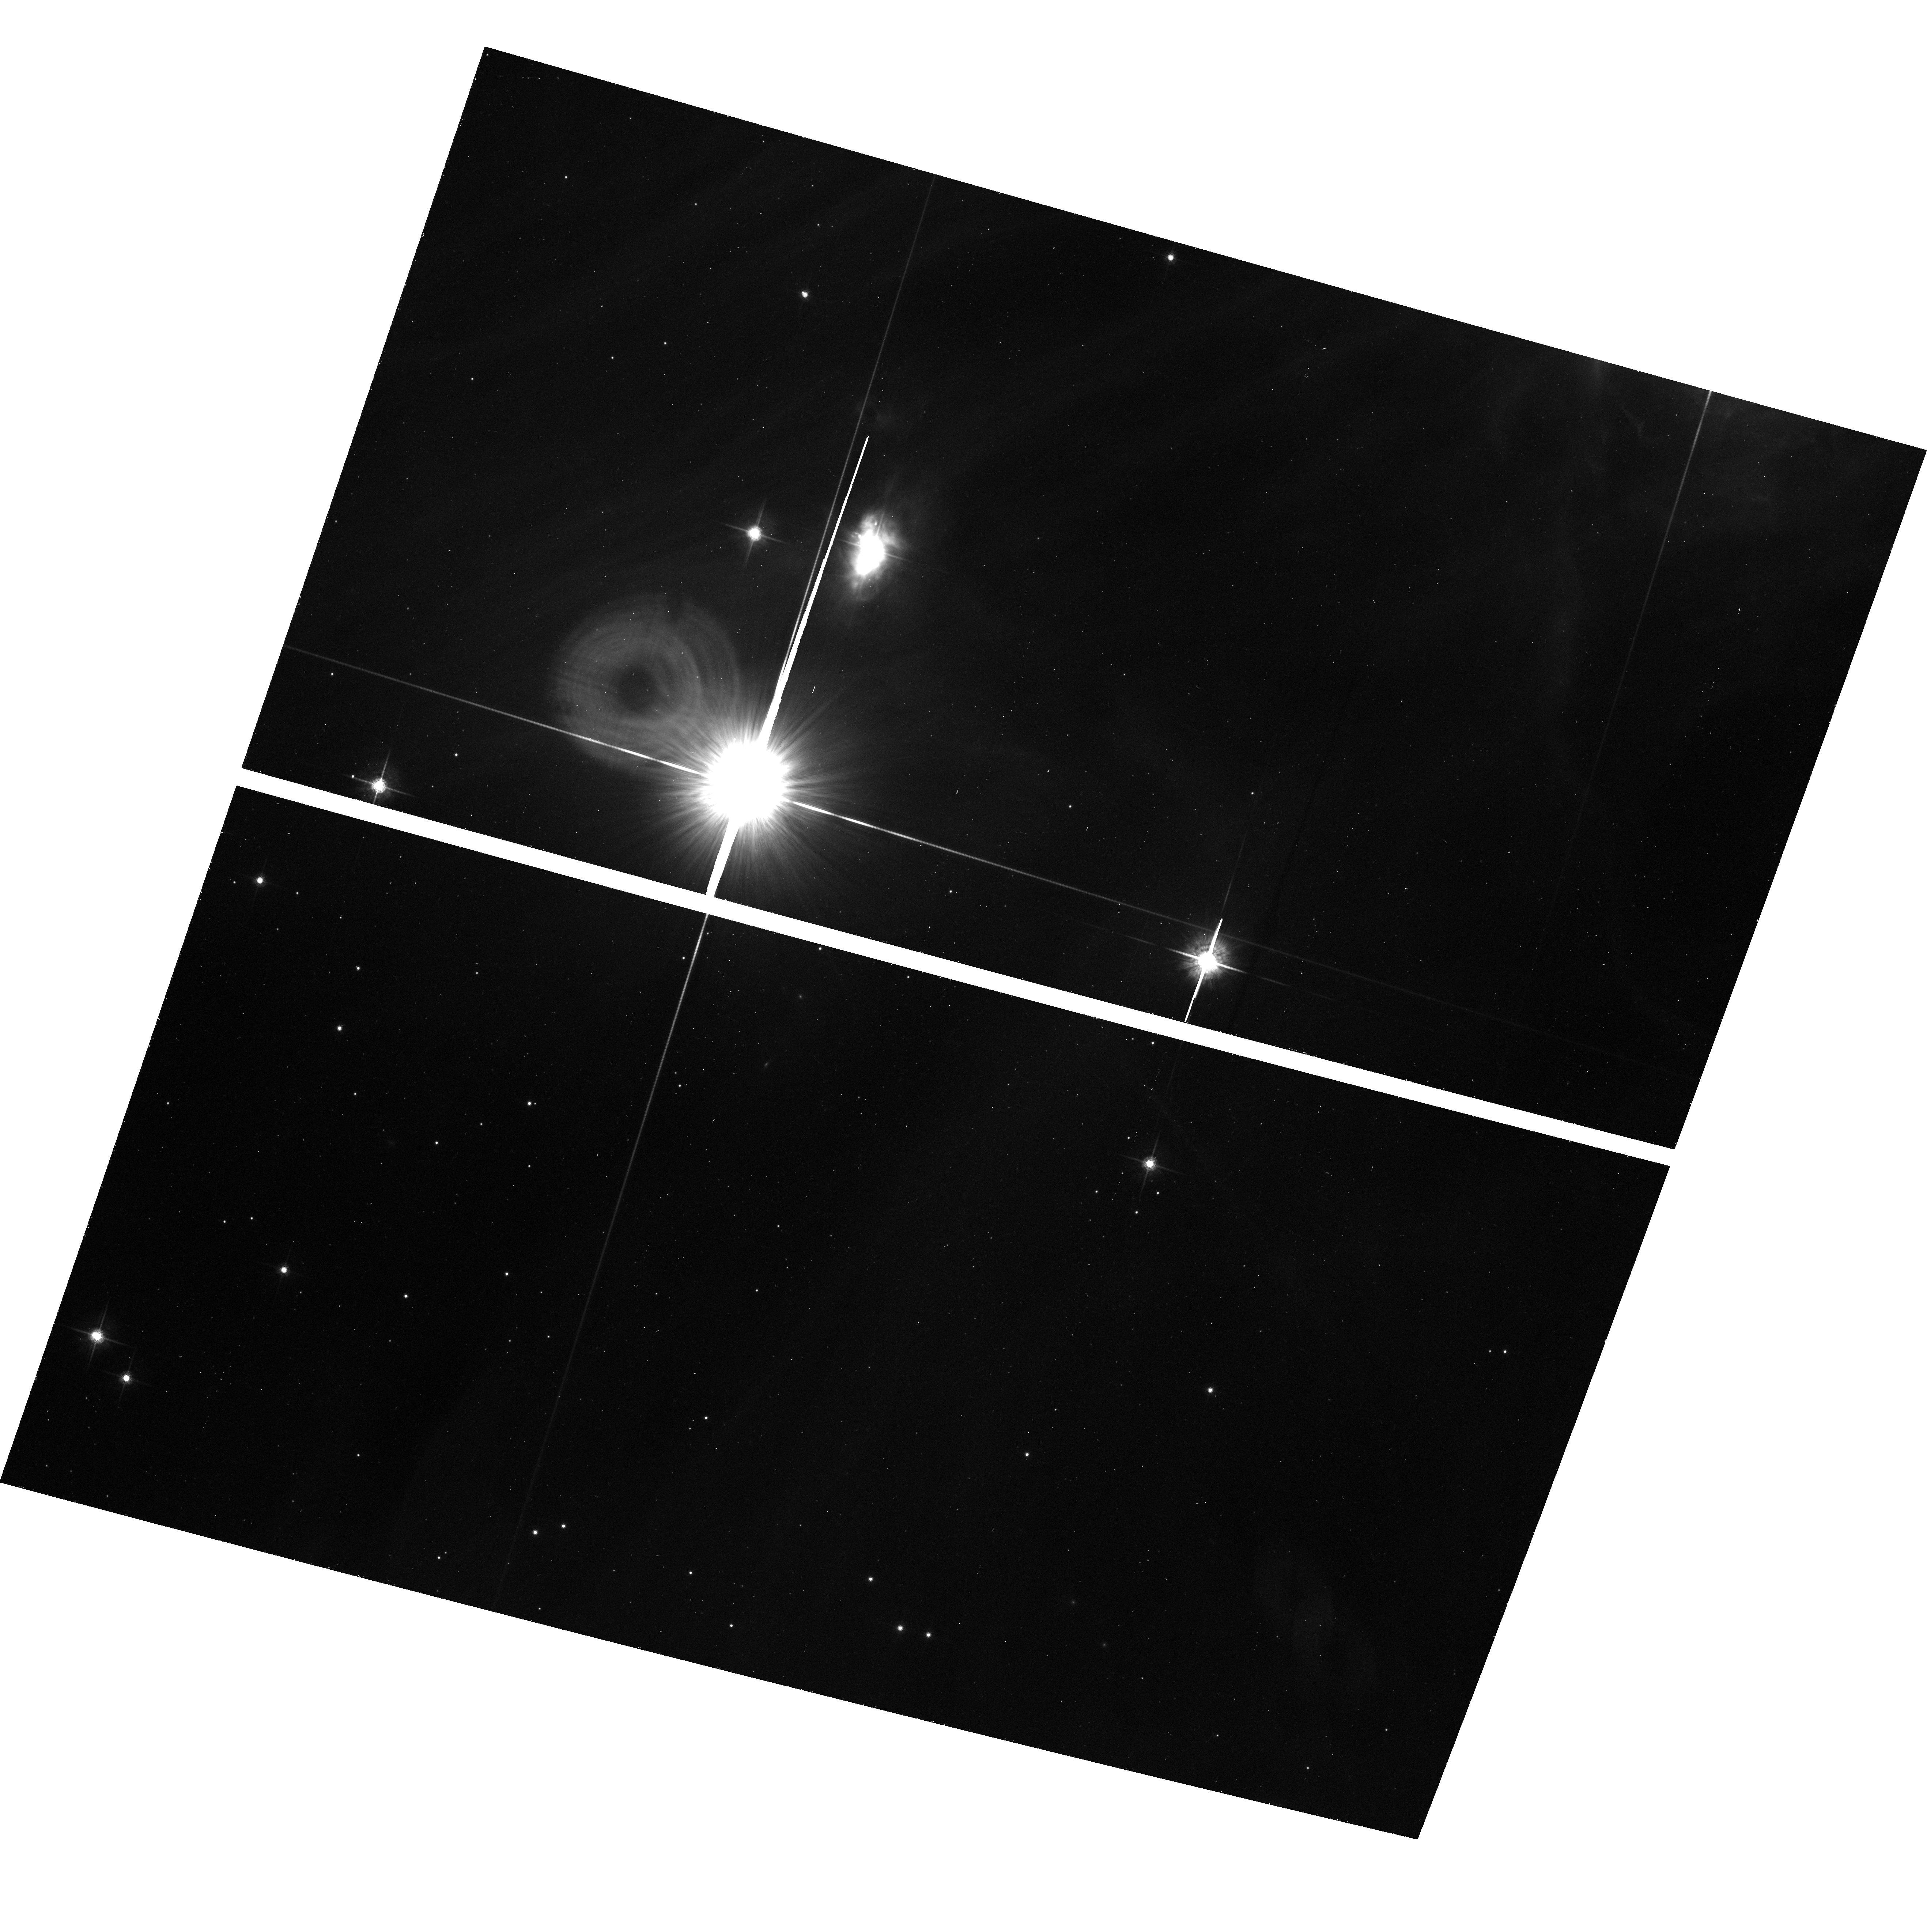
Target: CHA-POS13
Instrument: ACS/WFC
Filter: F775W
Exposure: 28 min
Observation ID: hst_10138_13_acs_wfc_f775w_j8xs13

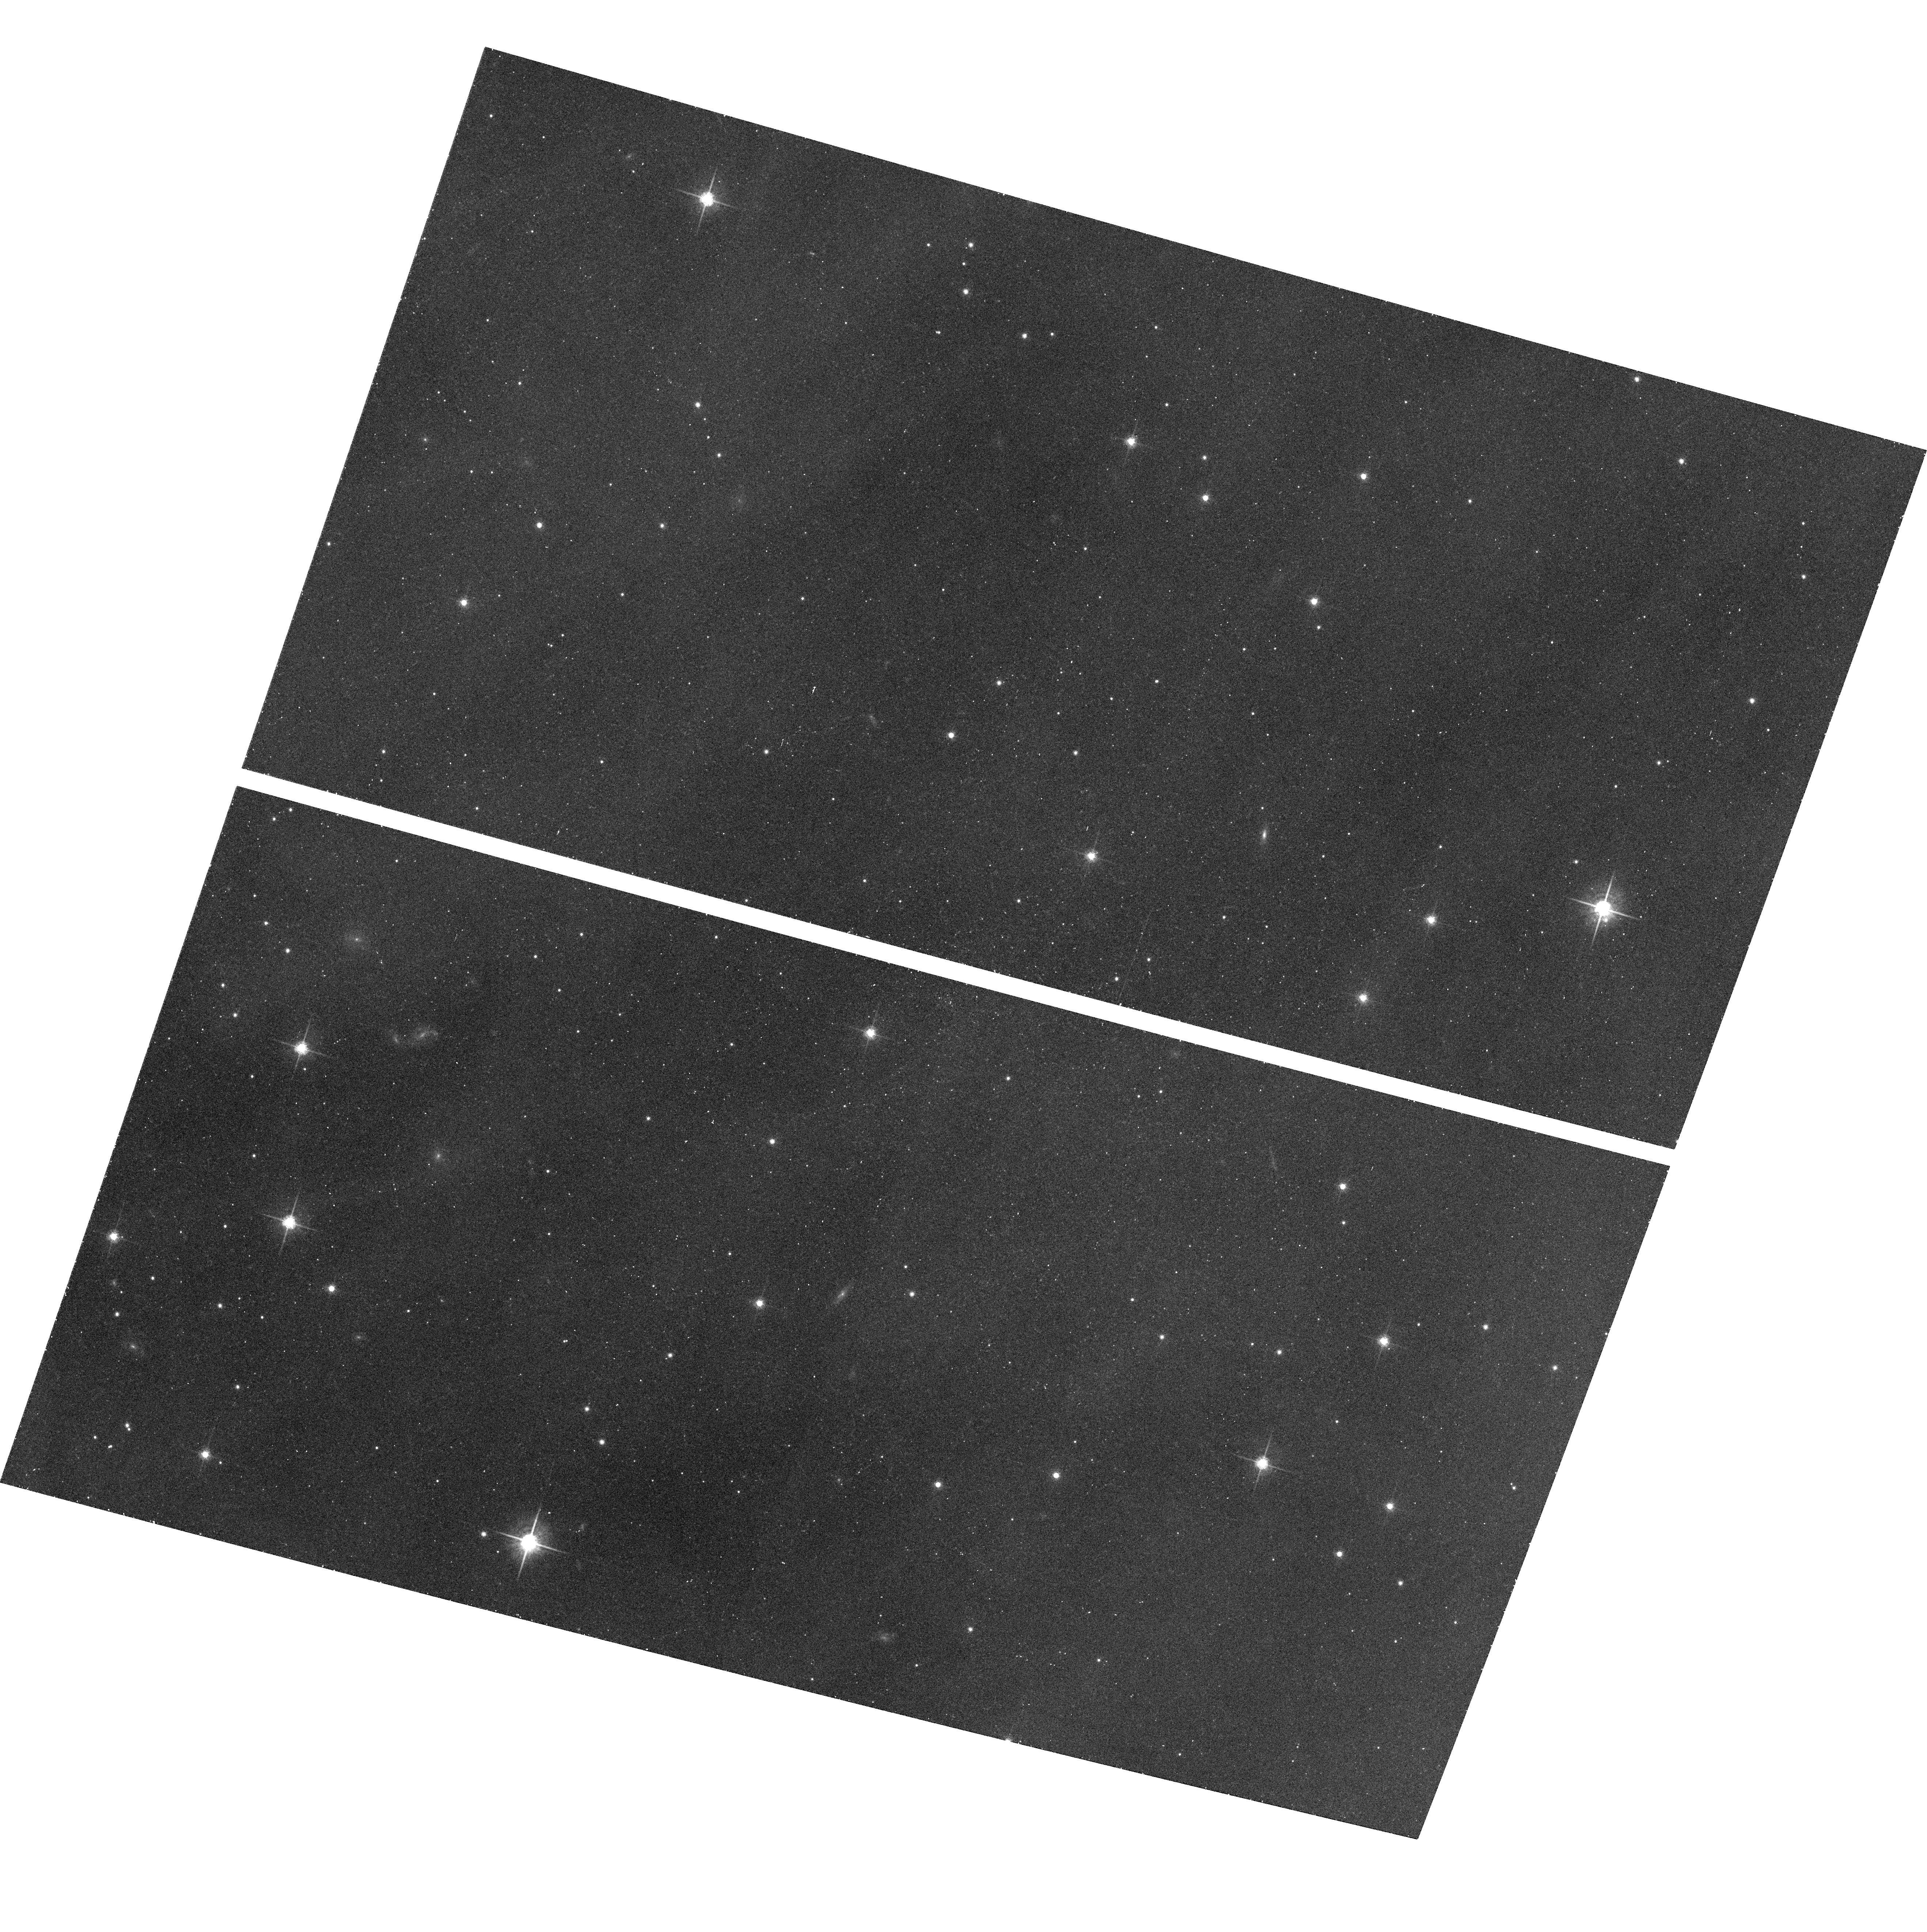
Target: CHA-POS20
Instrument: ACS/WFC
Filter: F775W
Exposure: 28 min
Observation ID: hst_10138_20_acs_wfc_f775w_j8xs20

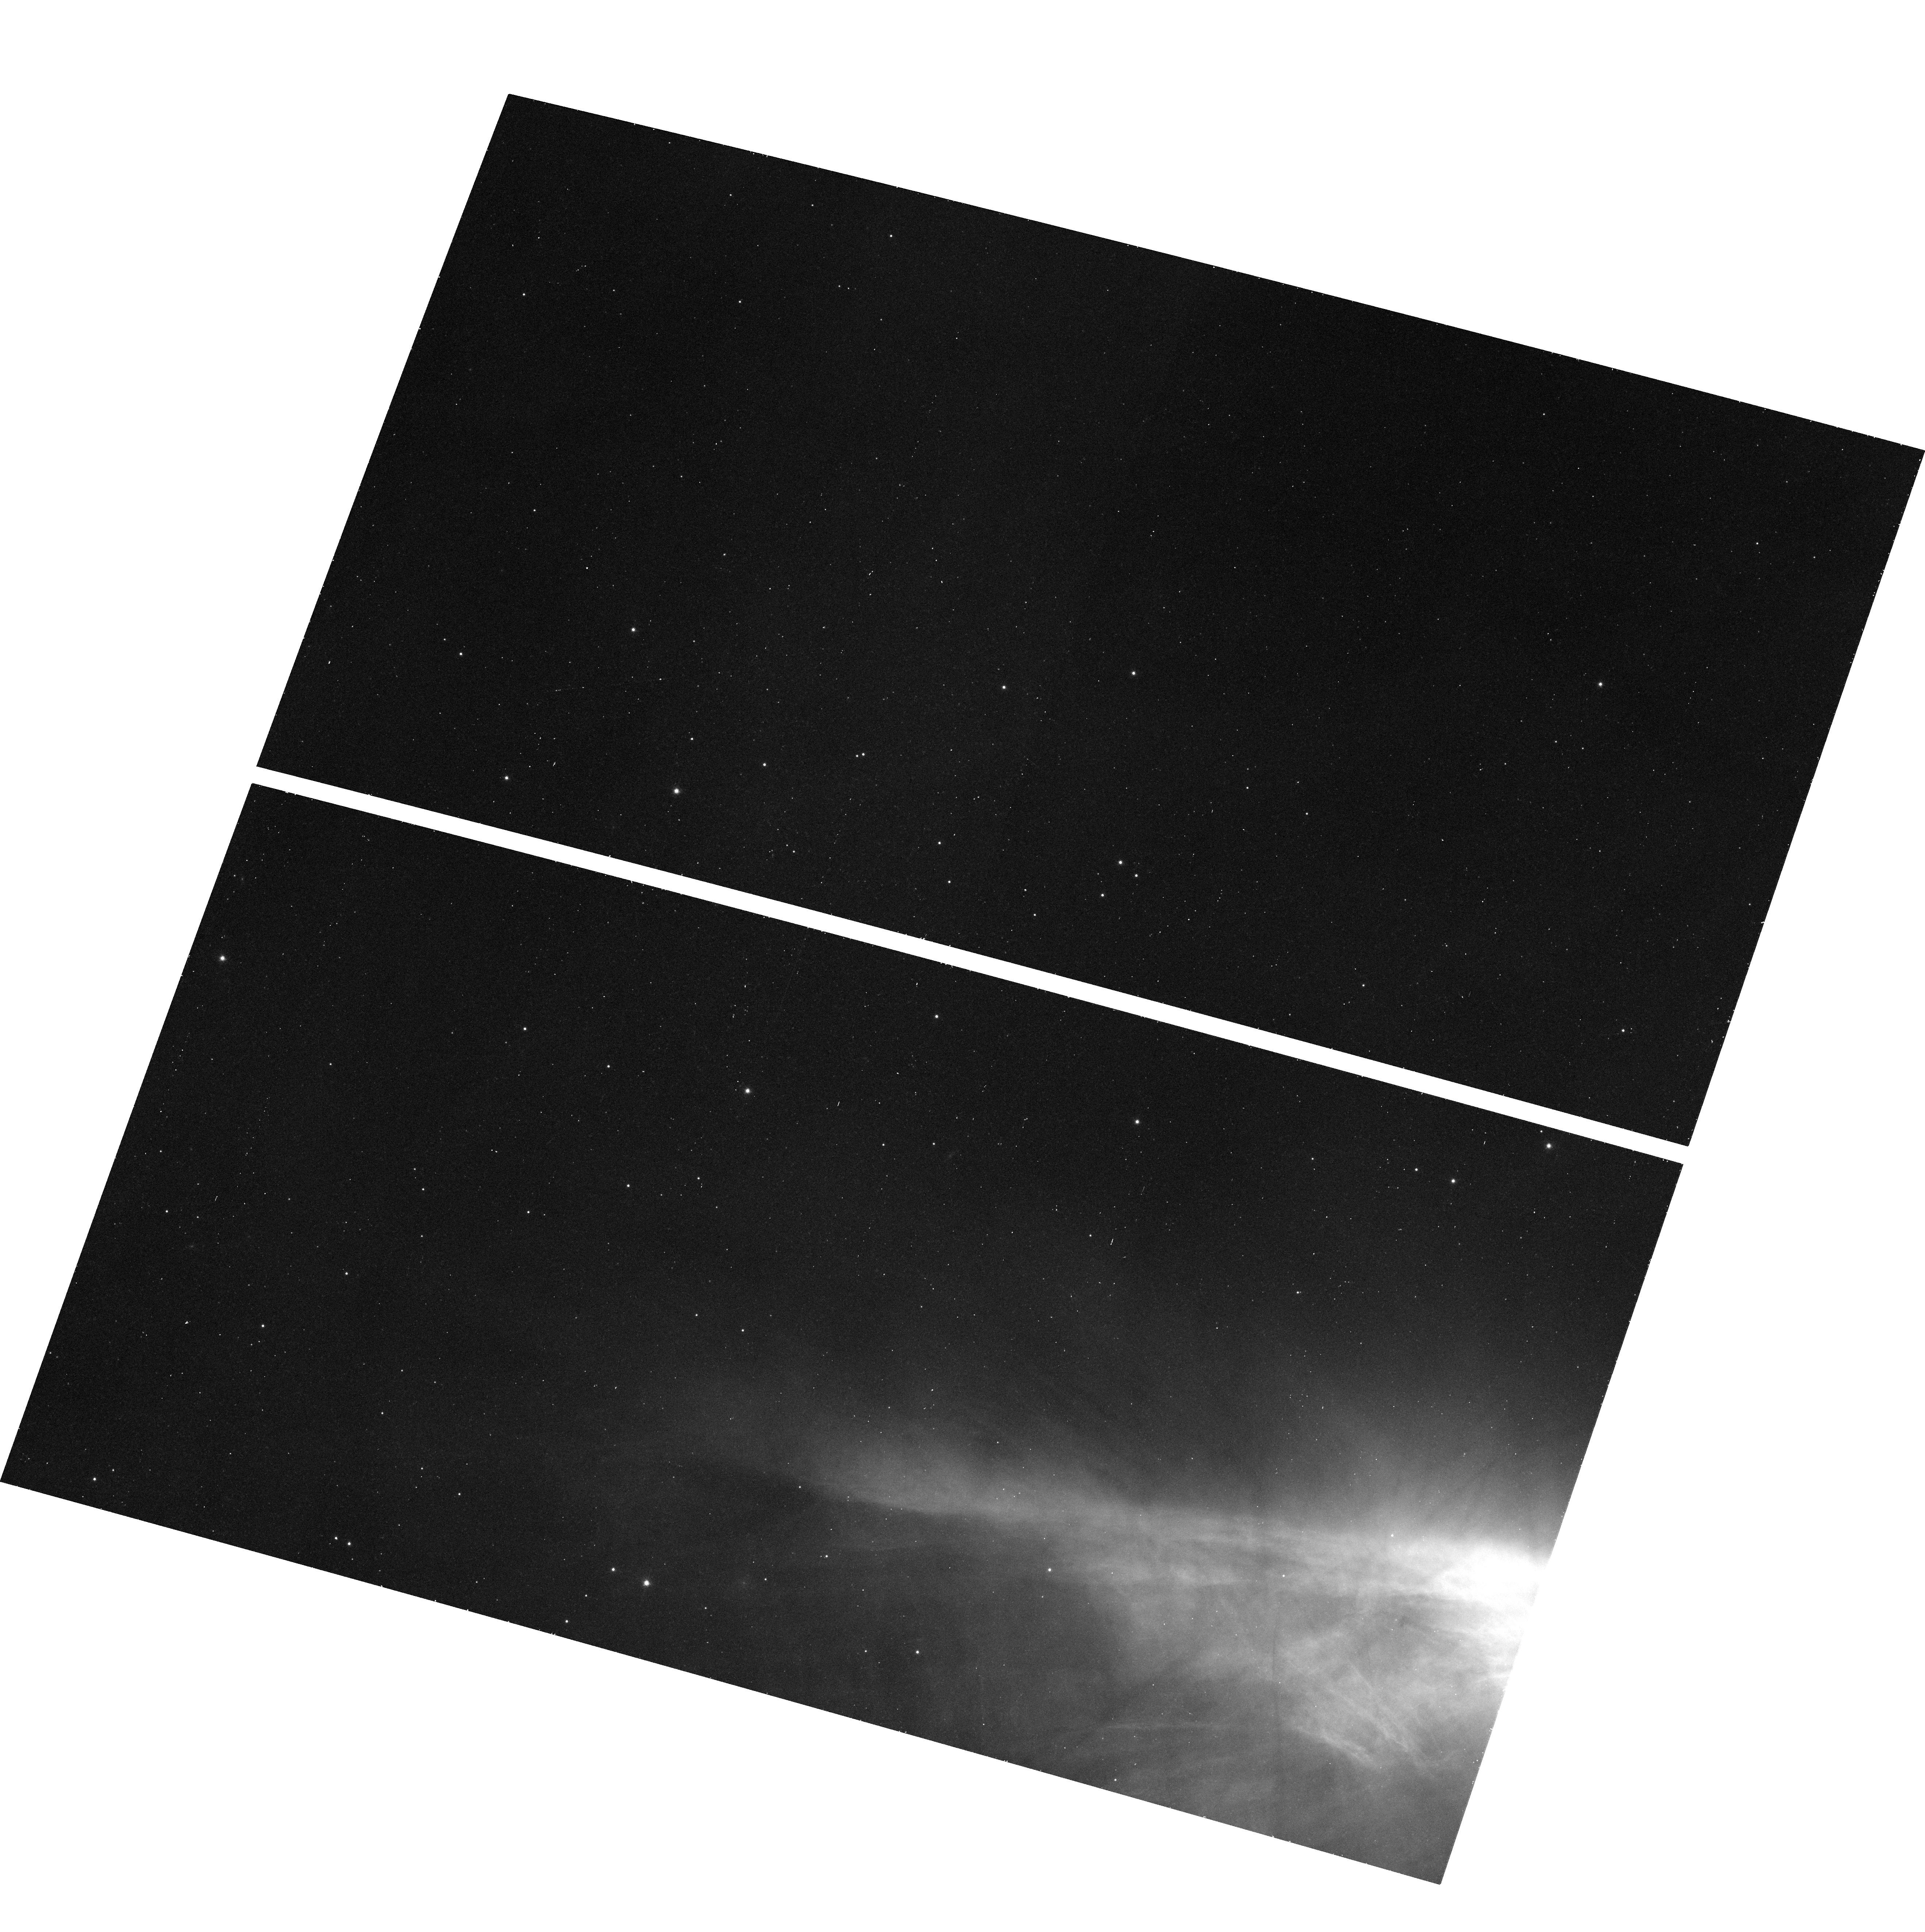
Target: CHA-POS19
Instrument: ACS/WFC
Filter: F775W
Exposure: 28 min
Observation ID: hst_10138_19_acs_wfc_f775w_j8xs19

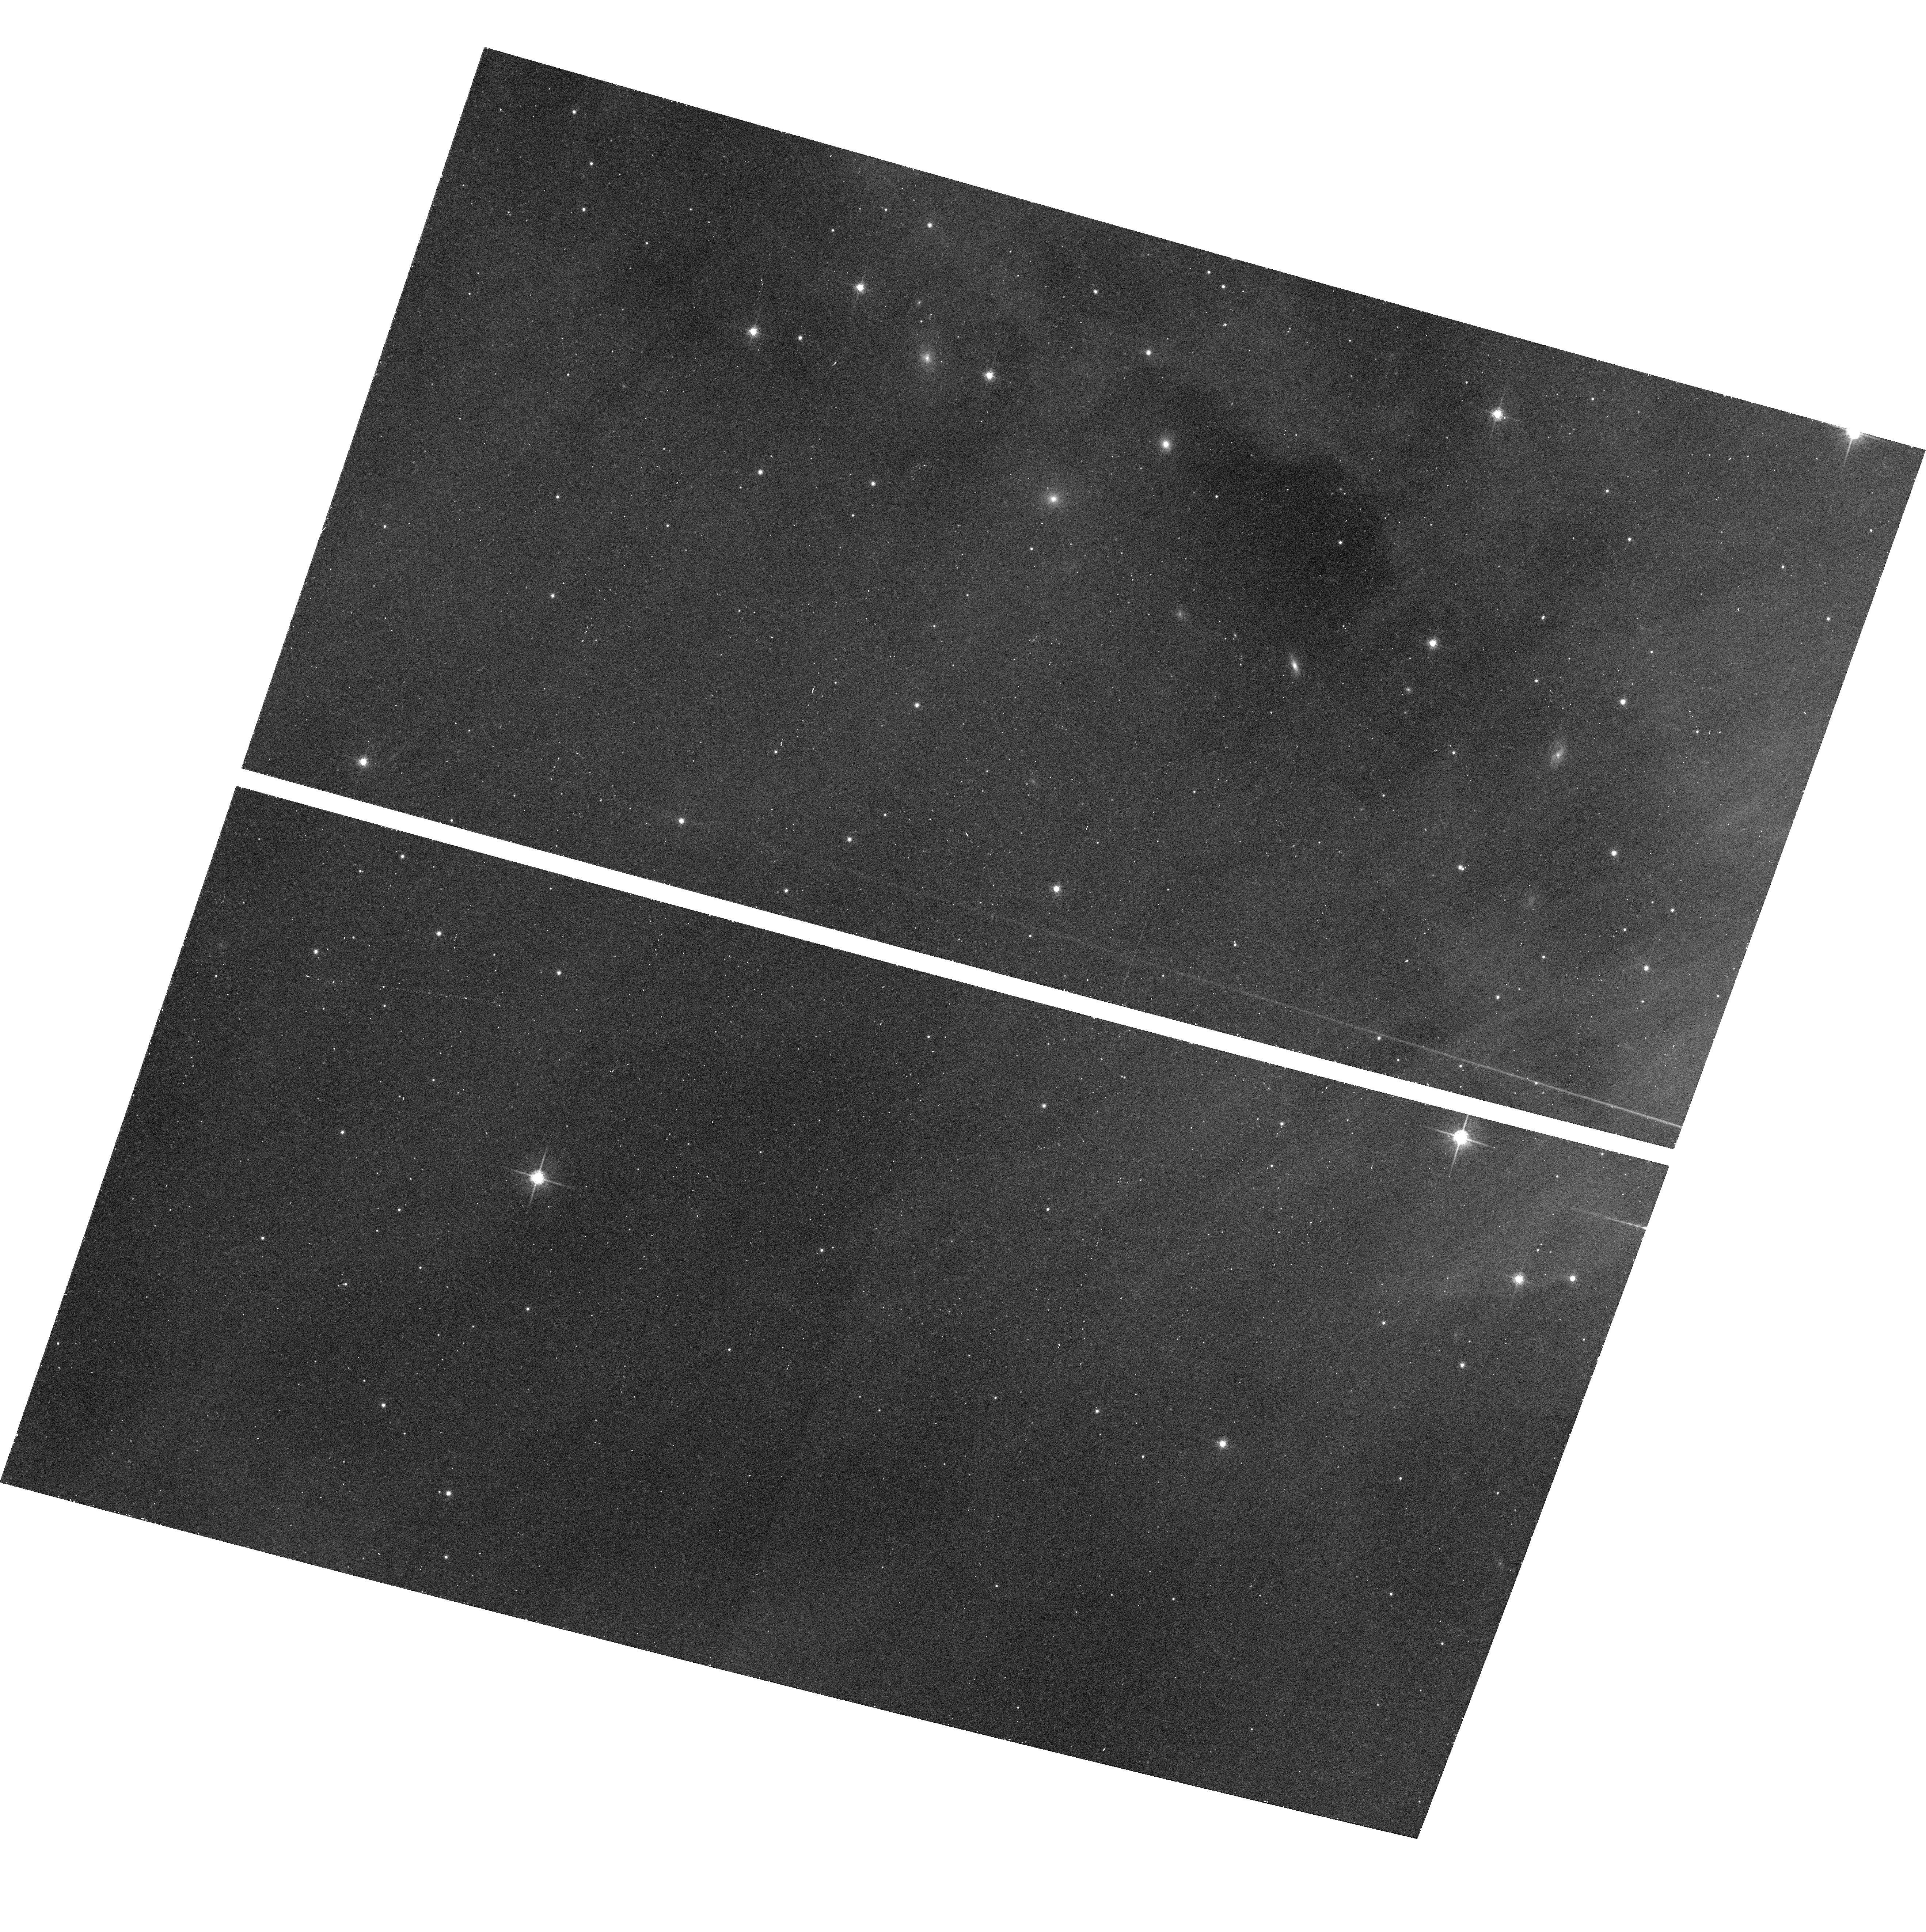
Target: CHA-POS14
Instrument: ACS/WFC
Filter: F775W
Exposure: 28 min
Observation ID: hst_10138_14_acs_wfc_f775w_j8xs14

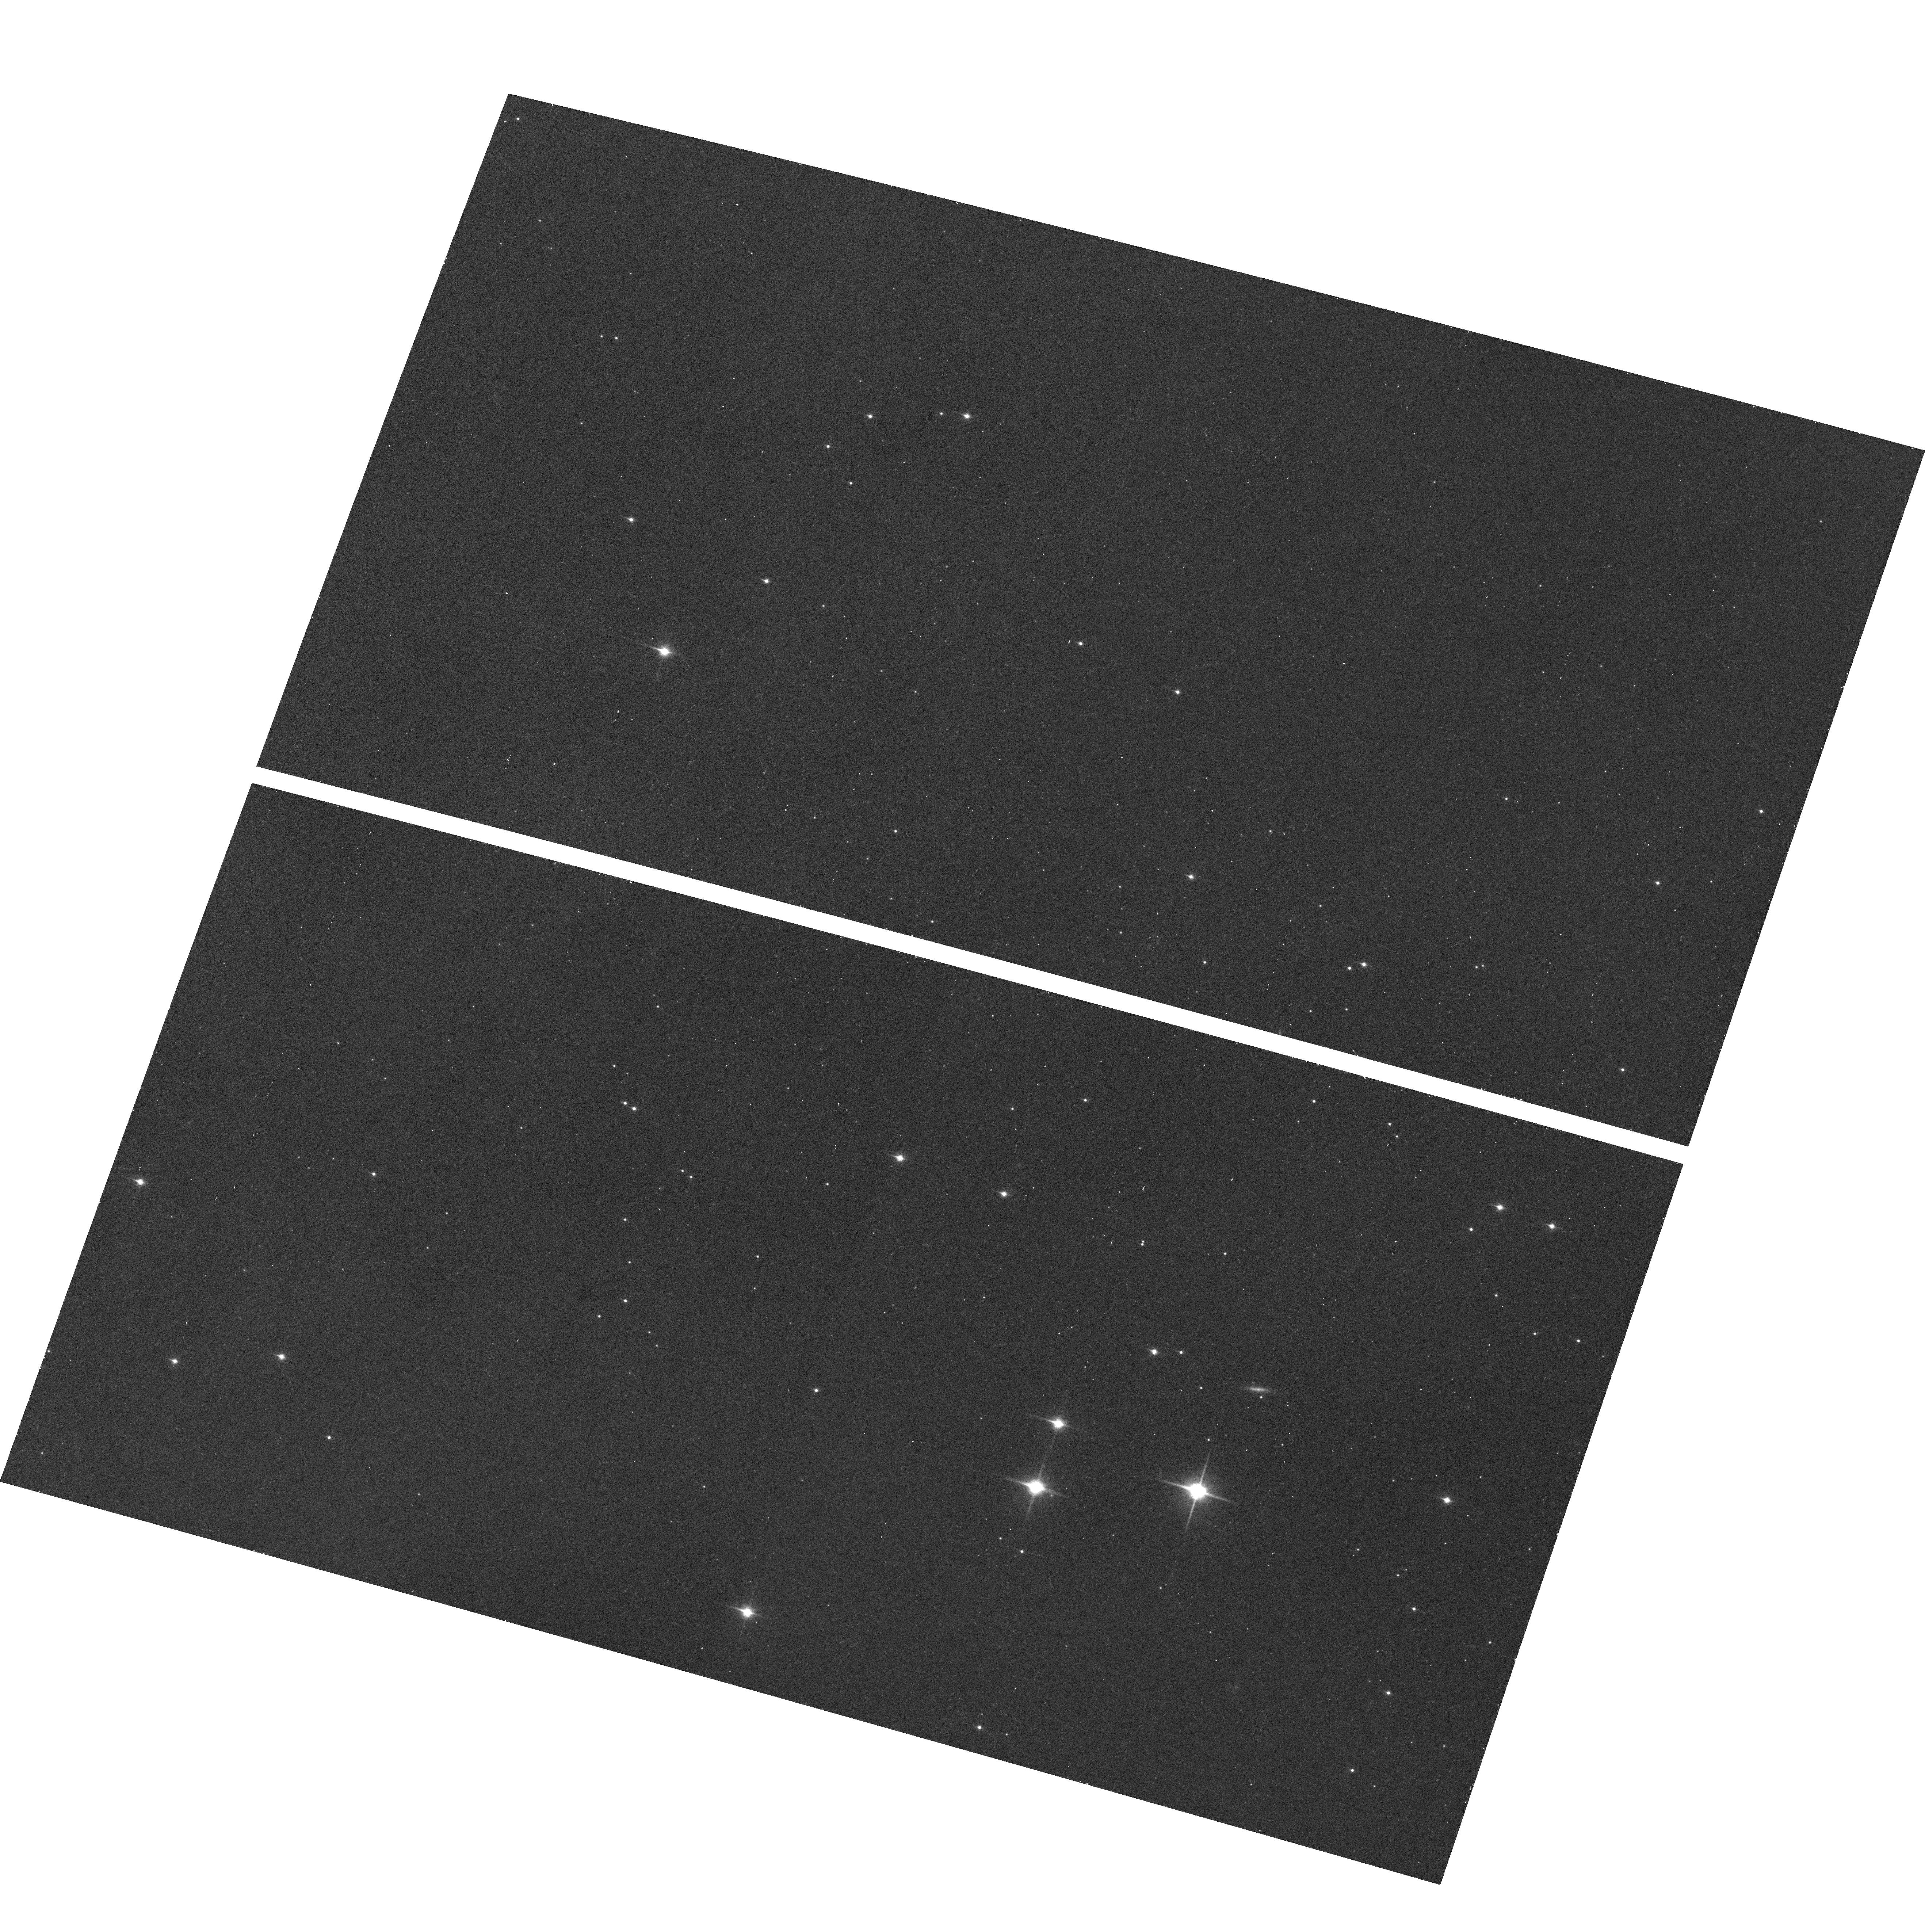
Target: CHA-POS11
Instrument: ACS/WFC
Filter: F850LP
Exposure: 12 min
Observation ID: hst_10138_11_acs_wfc_f850lp_j8xs11

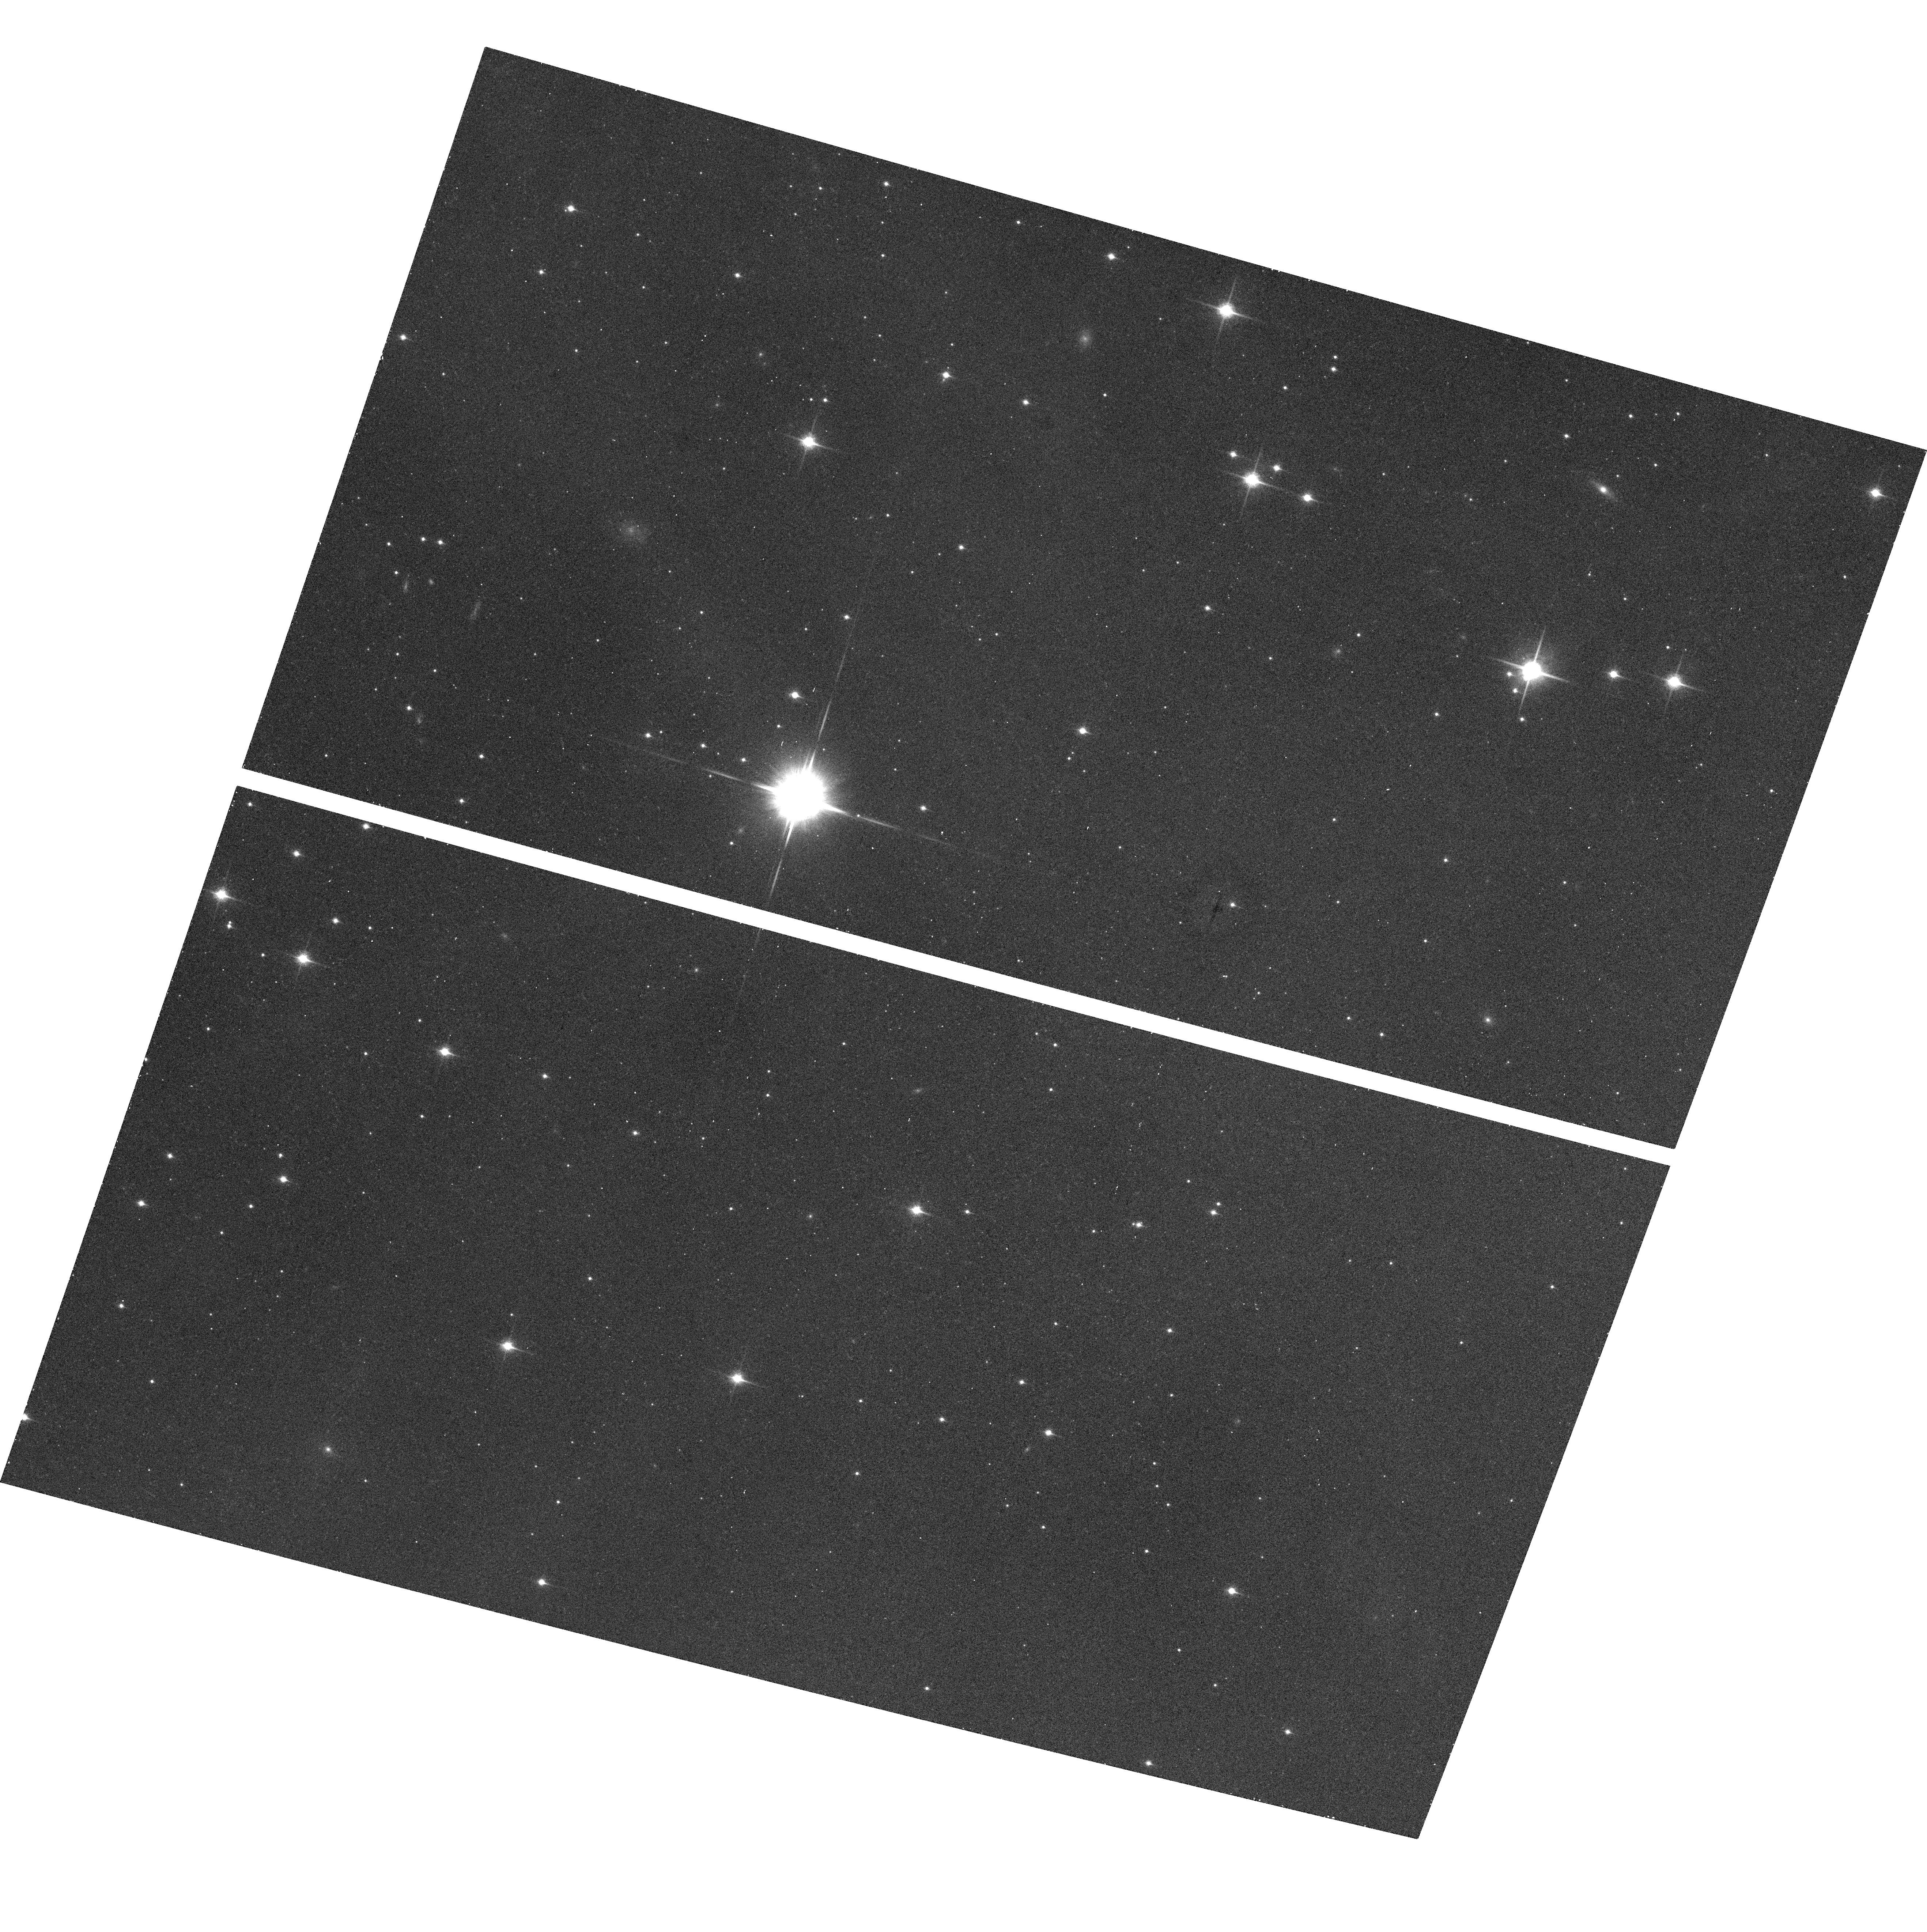
Target: CHA-POS15
Instrument: ACS/WFC
Filter: F850LP
Exposure: 12 min
Observation ID: hst_10138_15_acs_wfc_f850lp_j8xs15

Searching for the Bottom of the Initial Mass Function (PI: Luhman, Kevin)

The minimum mass of the Initial Mass Function (IMF) should be a direct reflection of the physical processes that dominate in the formation of stars and brown dwarfs. To date, the IMF has been measured down to 10 M_Jup in a few young clusters; there is no sign of a low-mass cutoff in the data for these clusters. We propose to obtain deep images in the SDSS i and z filters (i=26, z=25) with the ACS/WFC on HST for a 800"x1000" field in the Chamaeleon I star-forming region (2 Myr, 160 pc). By combining these HST data (0.8, 0.9 um) with comparably deep broad-band photometry from ground-based telescopes (1.2, 1.6, 2.2 um) and SIRTF (3.6, 4.5, 5.8, 8.0 um), we will measure the mass function of brown dwarfs down to the mass of Jupiter and thus determine the lowest mass at which objects can form in isolation in a typical star forming cluster.